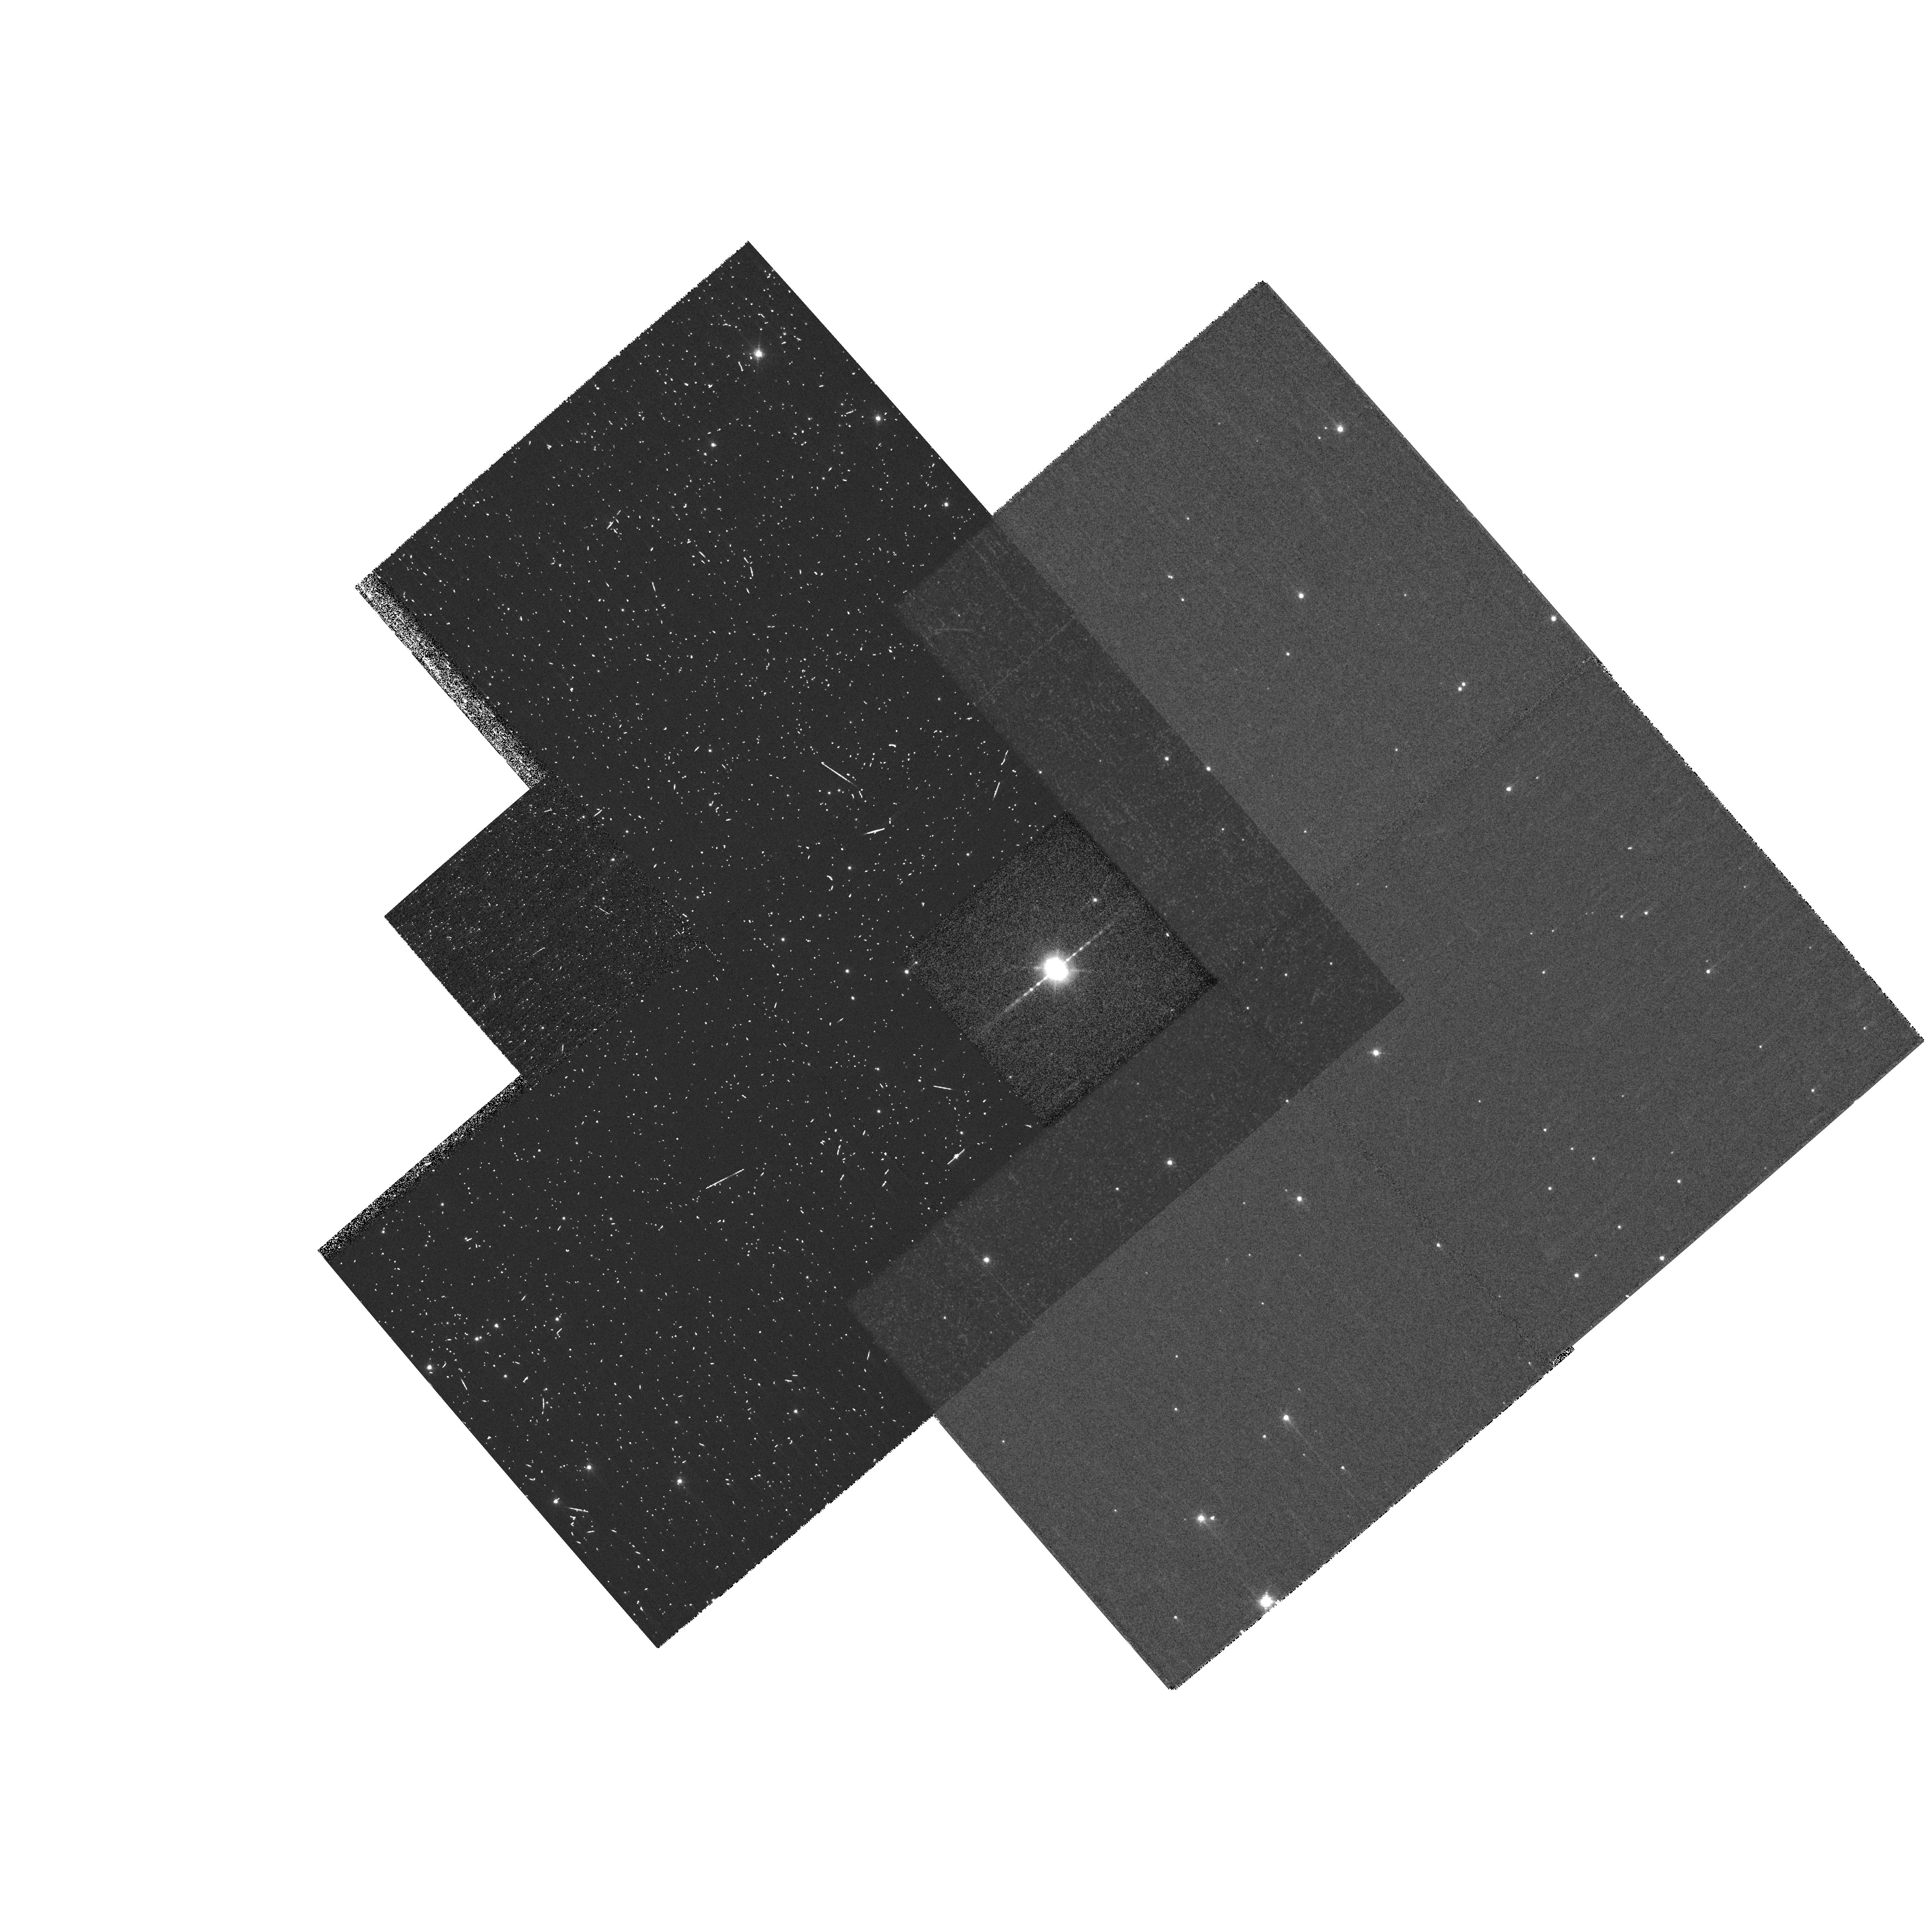
Target: HE2-90. Instrument: WFPC2/PC. Filter: F658N. Exposure: 21 min. Observation ID: hst_10807_03_wfpc2_pc_f658n_u9q903

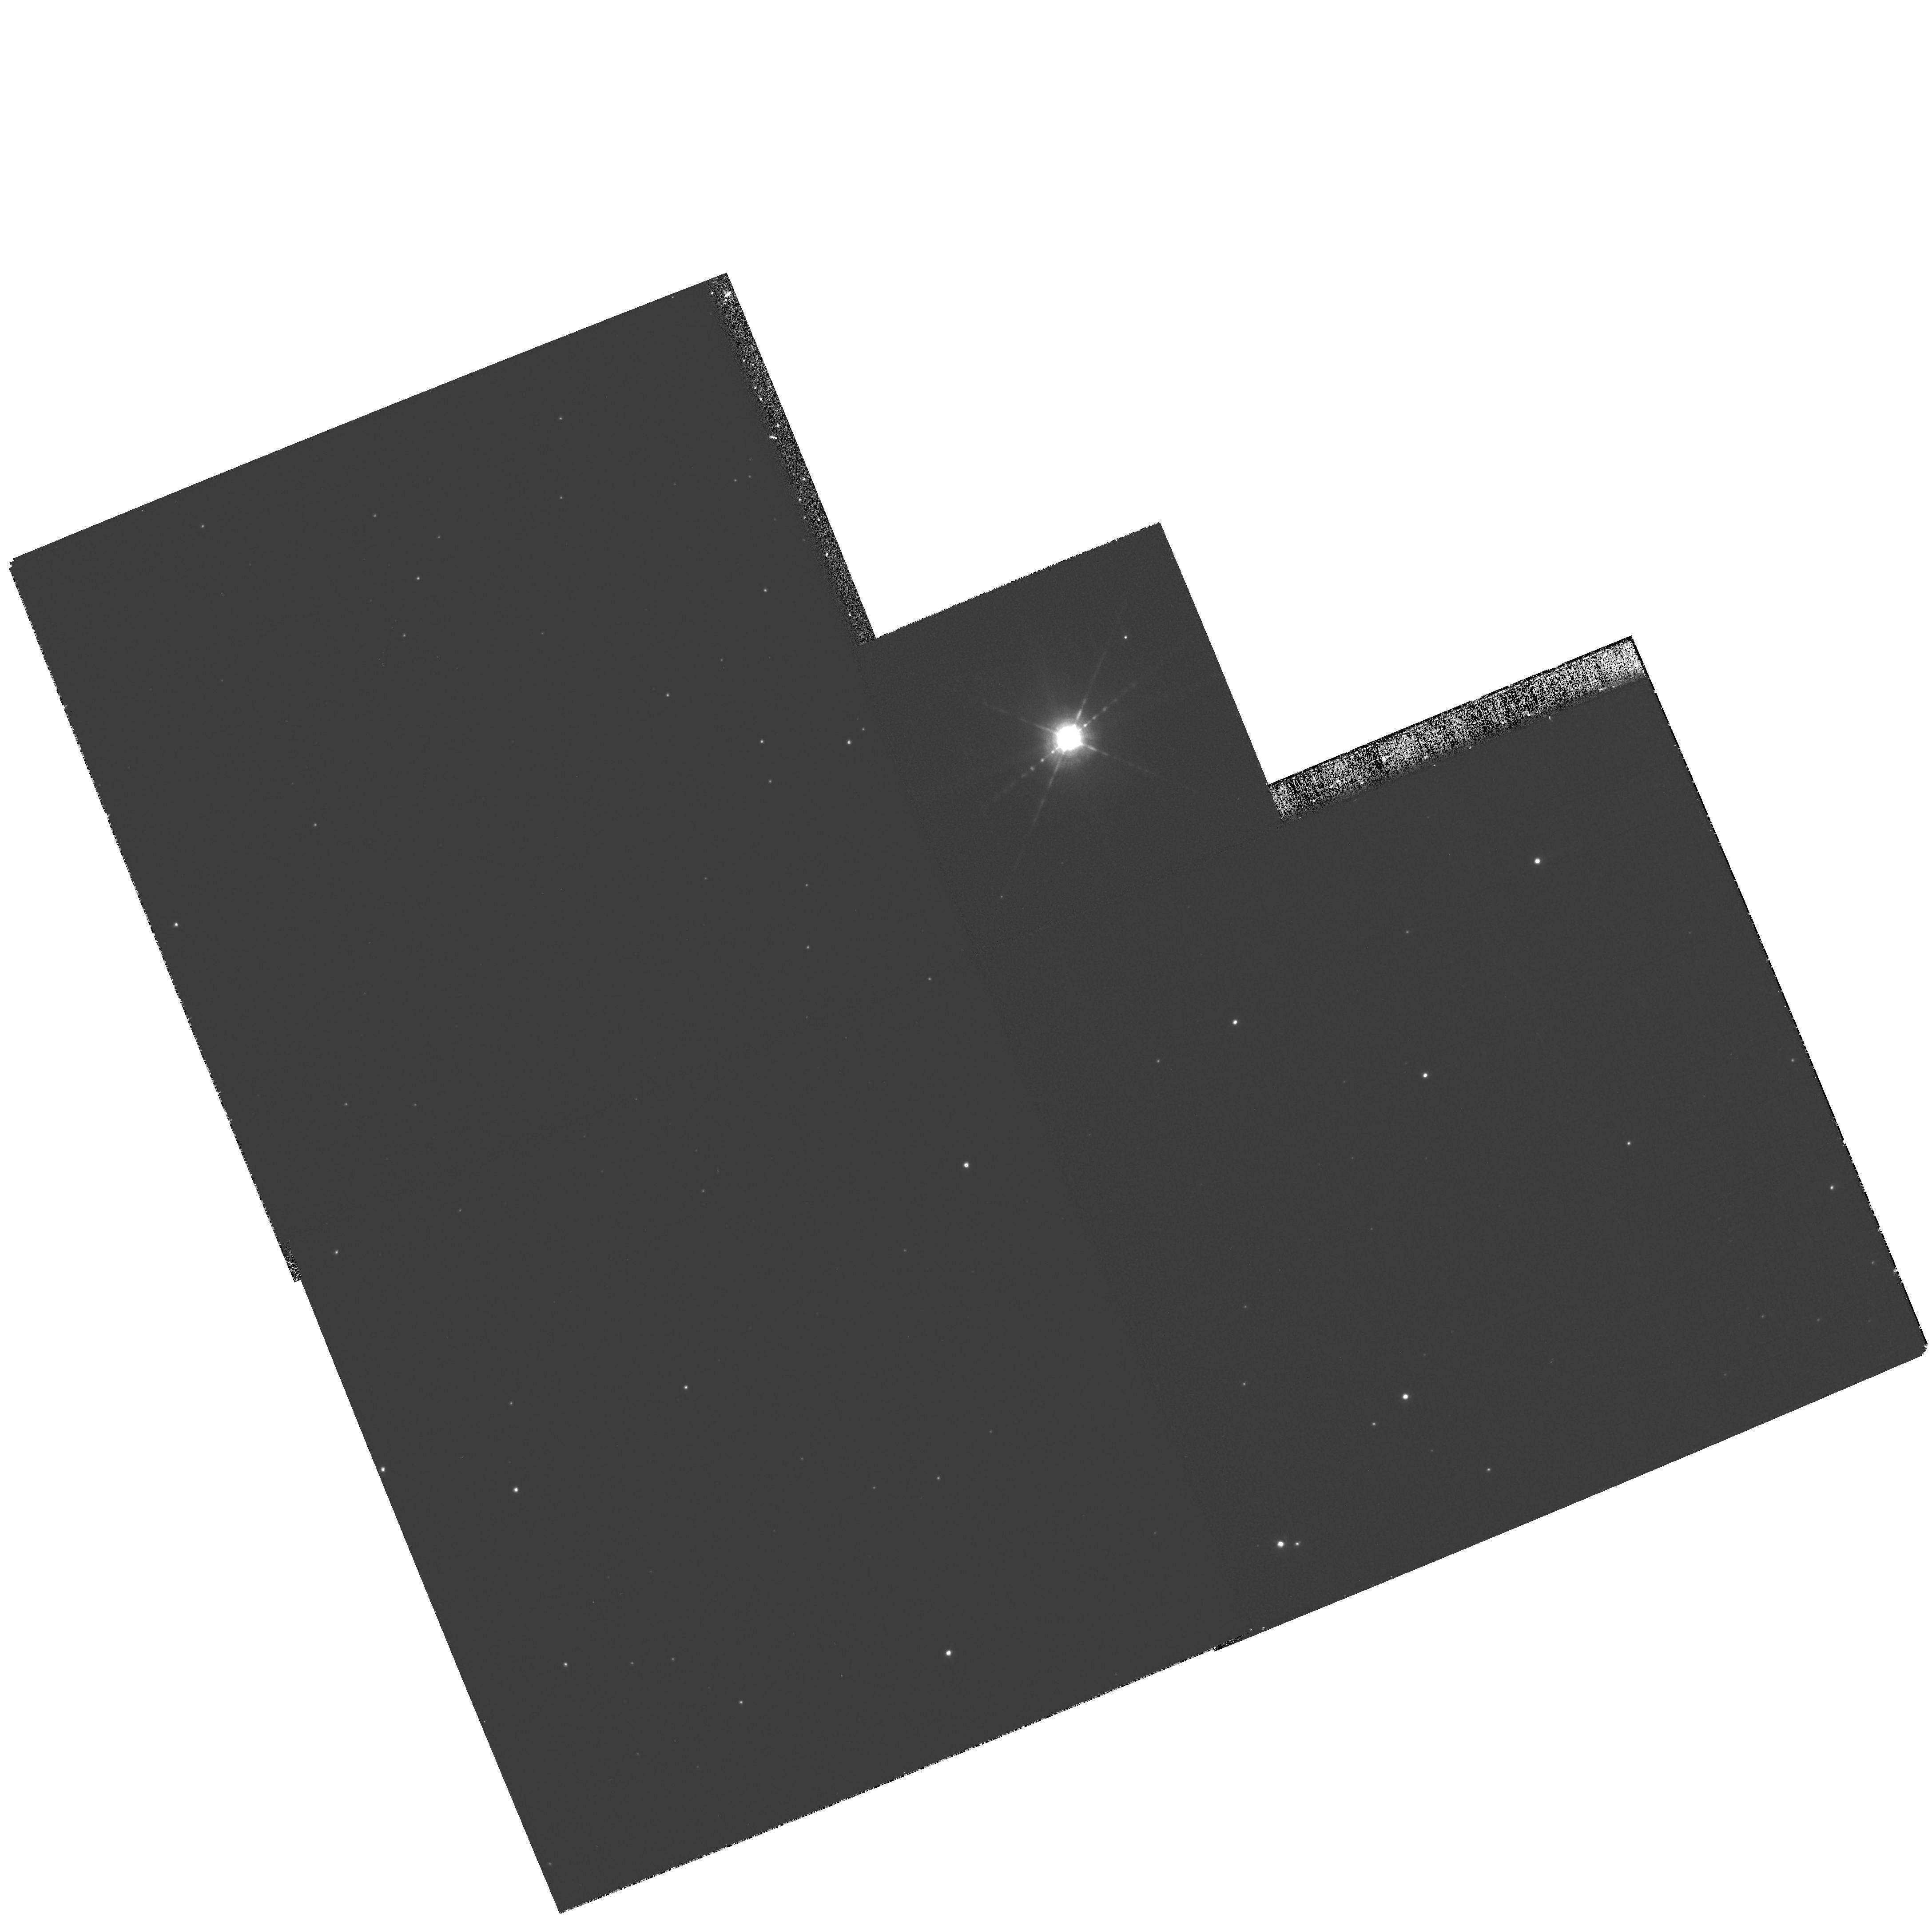
Target: HE2-90. Instrument: WFPC2/PC. Filter: F656N. Exposure: 21 min. Observation ID: hst_10807_01_wfpc2_pc_f656n_u9q901

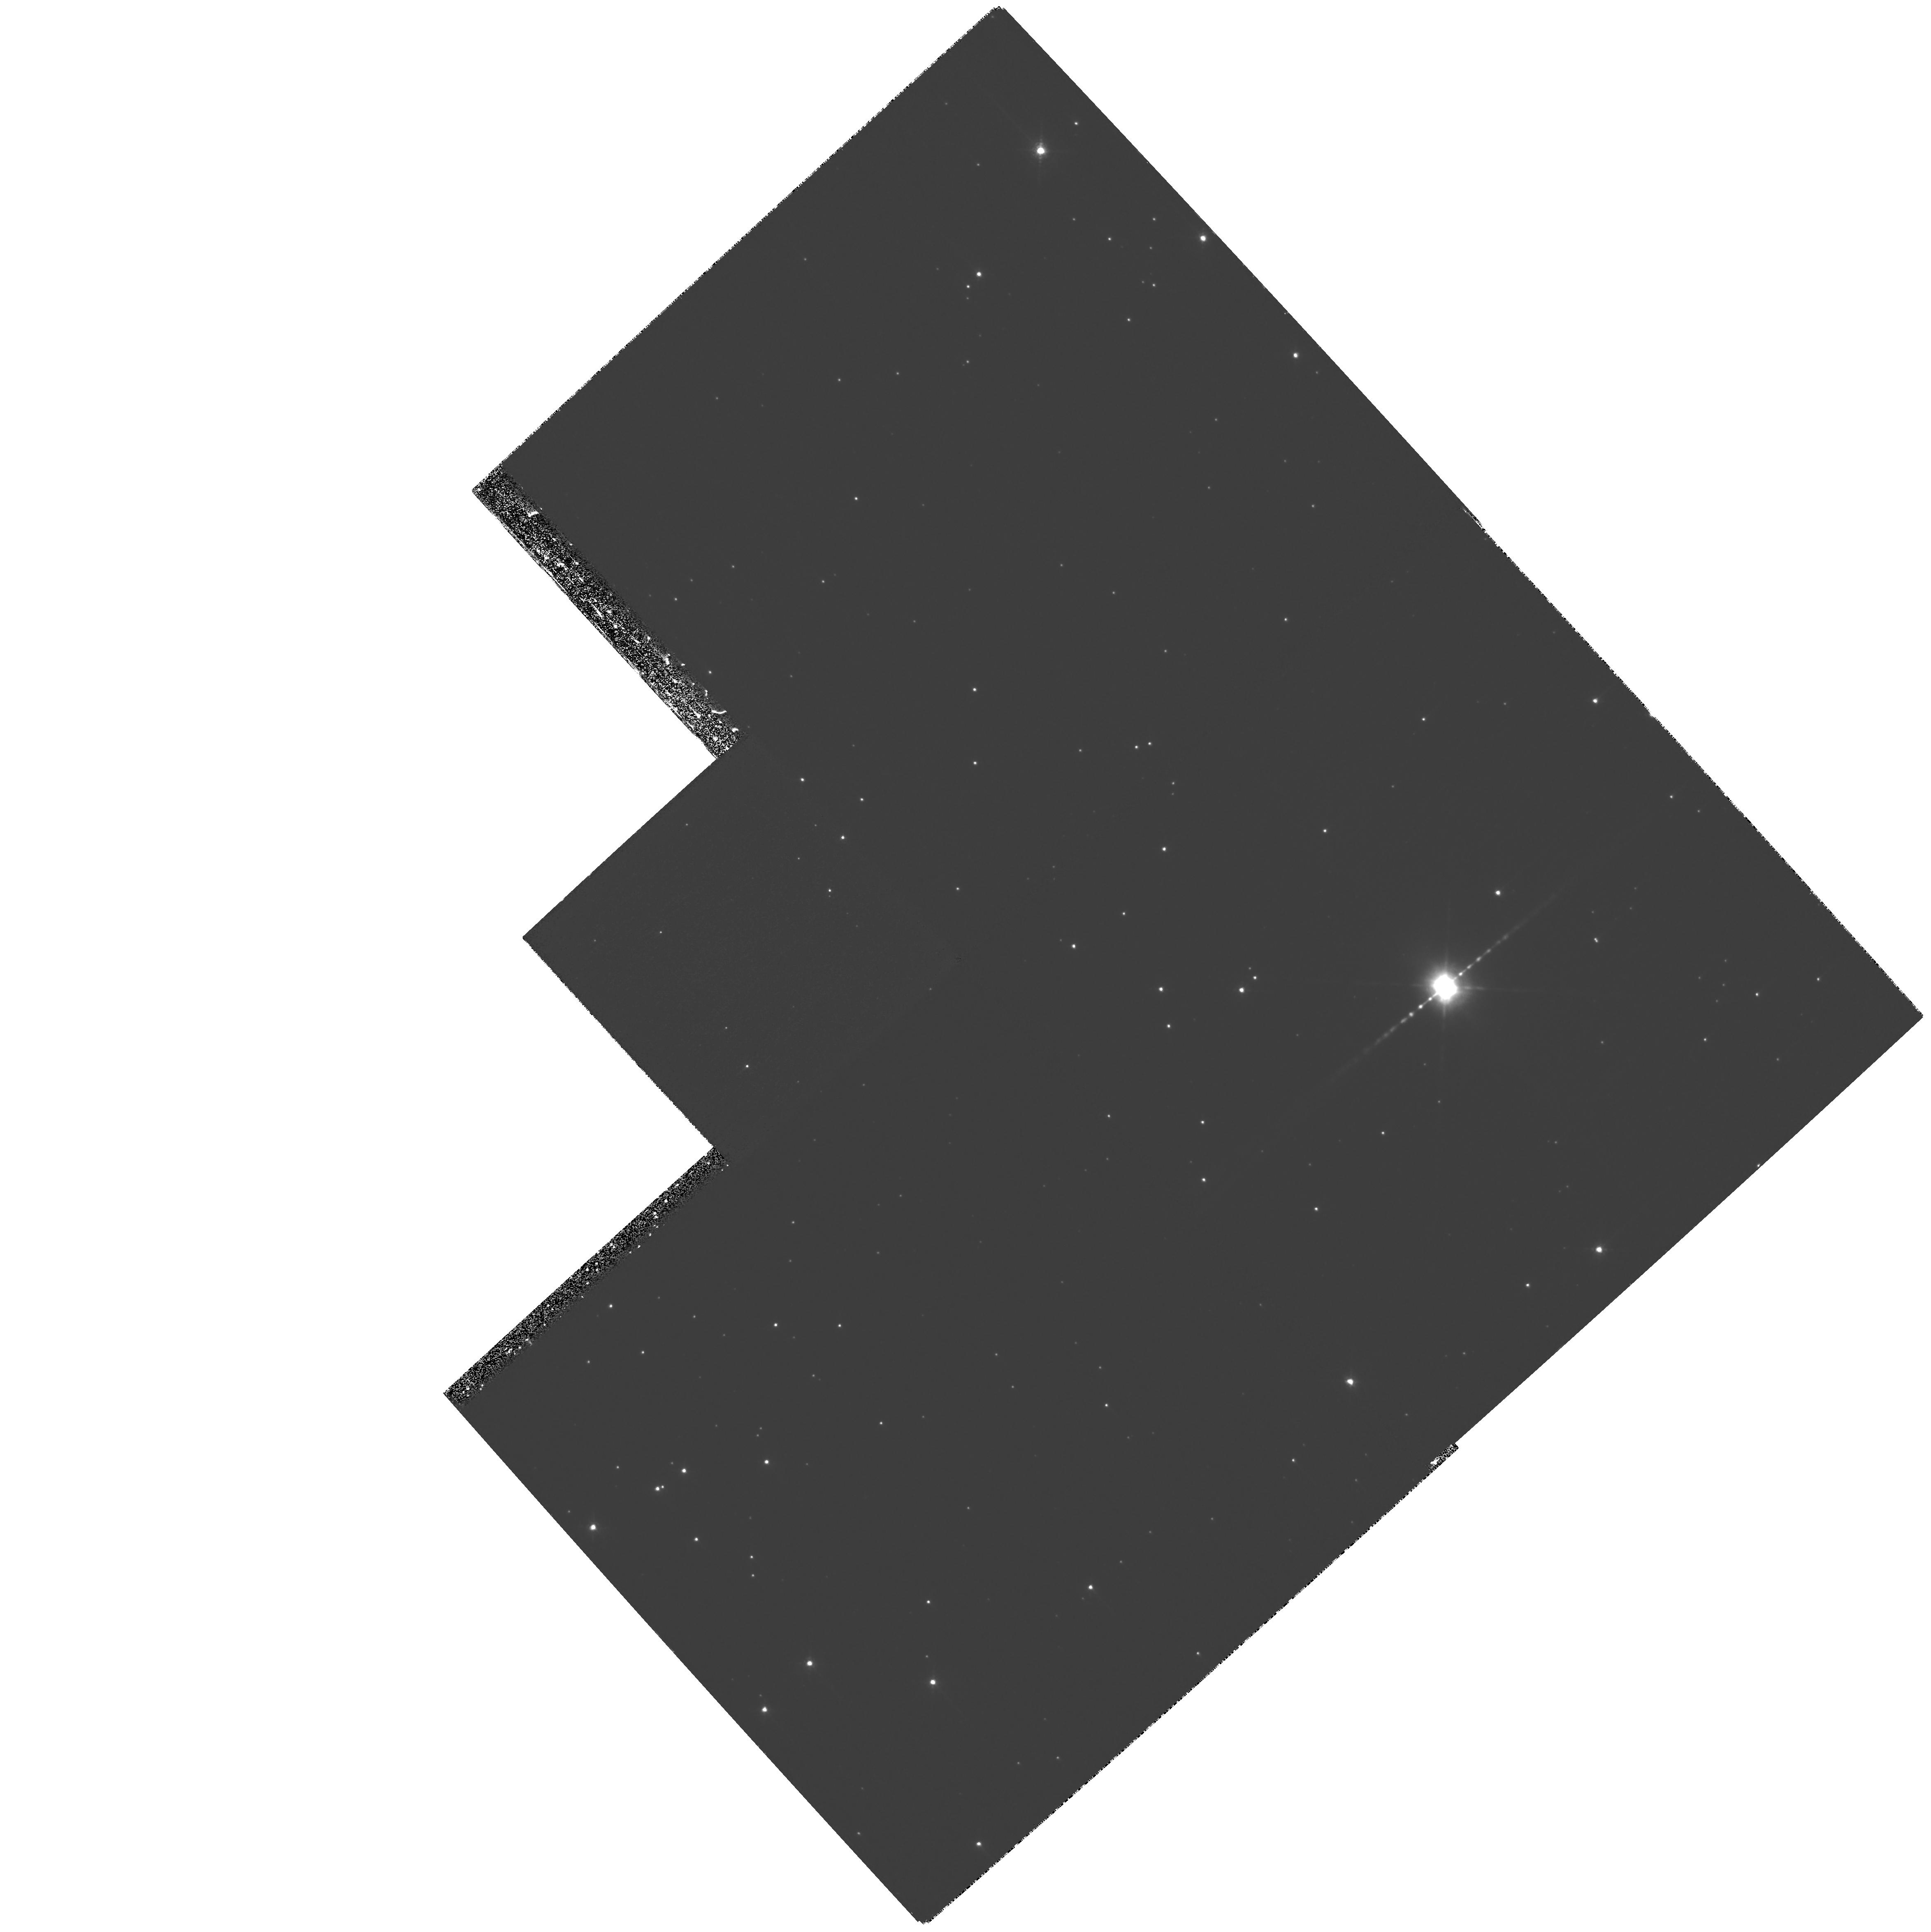
Target: HE2-90. Instrument: WFPC2/PC. Filter: F658N. Exposure: 1.8 h. Observation ID: hst_10807_02_wfpc2_pc_f658n_u9q902

The knotty jet of He 2-90: An ideal laboratory for studying the formation and propagation of jets in dying stars (PI: Stute, Matthias)

Previous WFPC2 observations have led to the serendipitous discovery of an extended, highly-collimated, ``pulsed" bipolar jet emanating from a compact planetary nebula, He 2-90. Subsequently, an average proper motion of the knots in the jet was measured, which together with radial velocities, enabled us to characterise the basic physical properties of the jet. The knotty jet in He 2-90 resembles other prominent examples of pulsed jets in young stellar objects or symbiotic stars, but is probably by far the best example yet of a non-relativistic, symmetric, jet in a ``clean" astrophysical environment. The formation (acceleration and collimation) of jets is not fully understood, specially in the case of jets in dying stars. We now propose to re-image He 2-90 with WFPC2 and exploit the factor 3.5 longer time baseline now available from the first-epoch observations in September 1999, in order to measure the proper motion of individual knots in the jet with unprecedented accuracy. These data will enable us to characterise the ejection history of the source, specially deviations from a constant period (latter is related to the binary period of the system), e.g., due to instabilities in the accretion mechanism. We will also be able to test if the ejection mechanism is symmetric: any deviation in the ejection history of the knots in the opposing jet beams, will indicate a magnetic field structure and/or the accretion disk which is not symmetric across the equatorial plane. We will also carry out deep imaging with the ACS/WFC camera in order to determine the shapes/sizes of a large number of knots. The shapes/sizes of the knots, and changes with distance from the source probe the strength of the magnetic field inside the jet. HRC imaging of the central source and jet on sub-arcsecond scales will be carried out to probe the magnetic field close to the jet source, and deviations from linearity in the jet-beam which may result from instabilities in the magnetic field. These data will allow us to significantly improve our existing 2-dimensional MHD model of the He2-90 jet, and/or provide impetus for new 3-dimensional models.